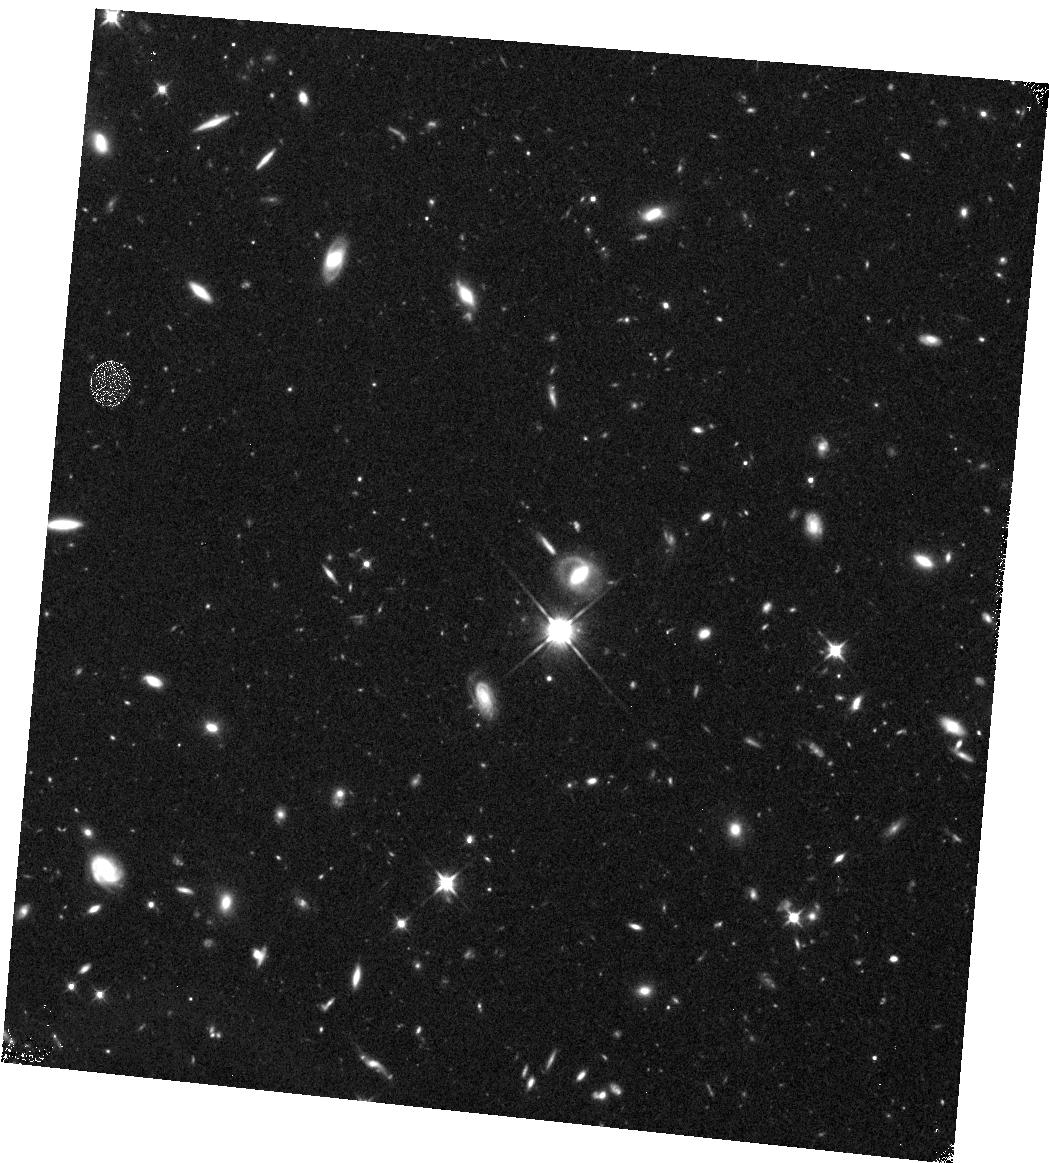
Target: GD133
Instrument: WFC3/IR
Filter: F110W
Exposure: 43 min
Observation ID: hst_11148_10_wfc3_ir_f110w_ia0k10

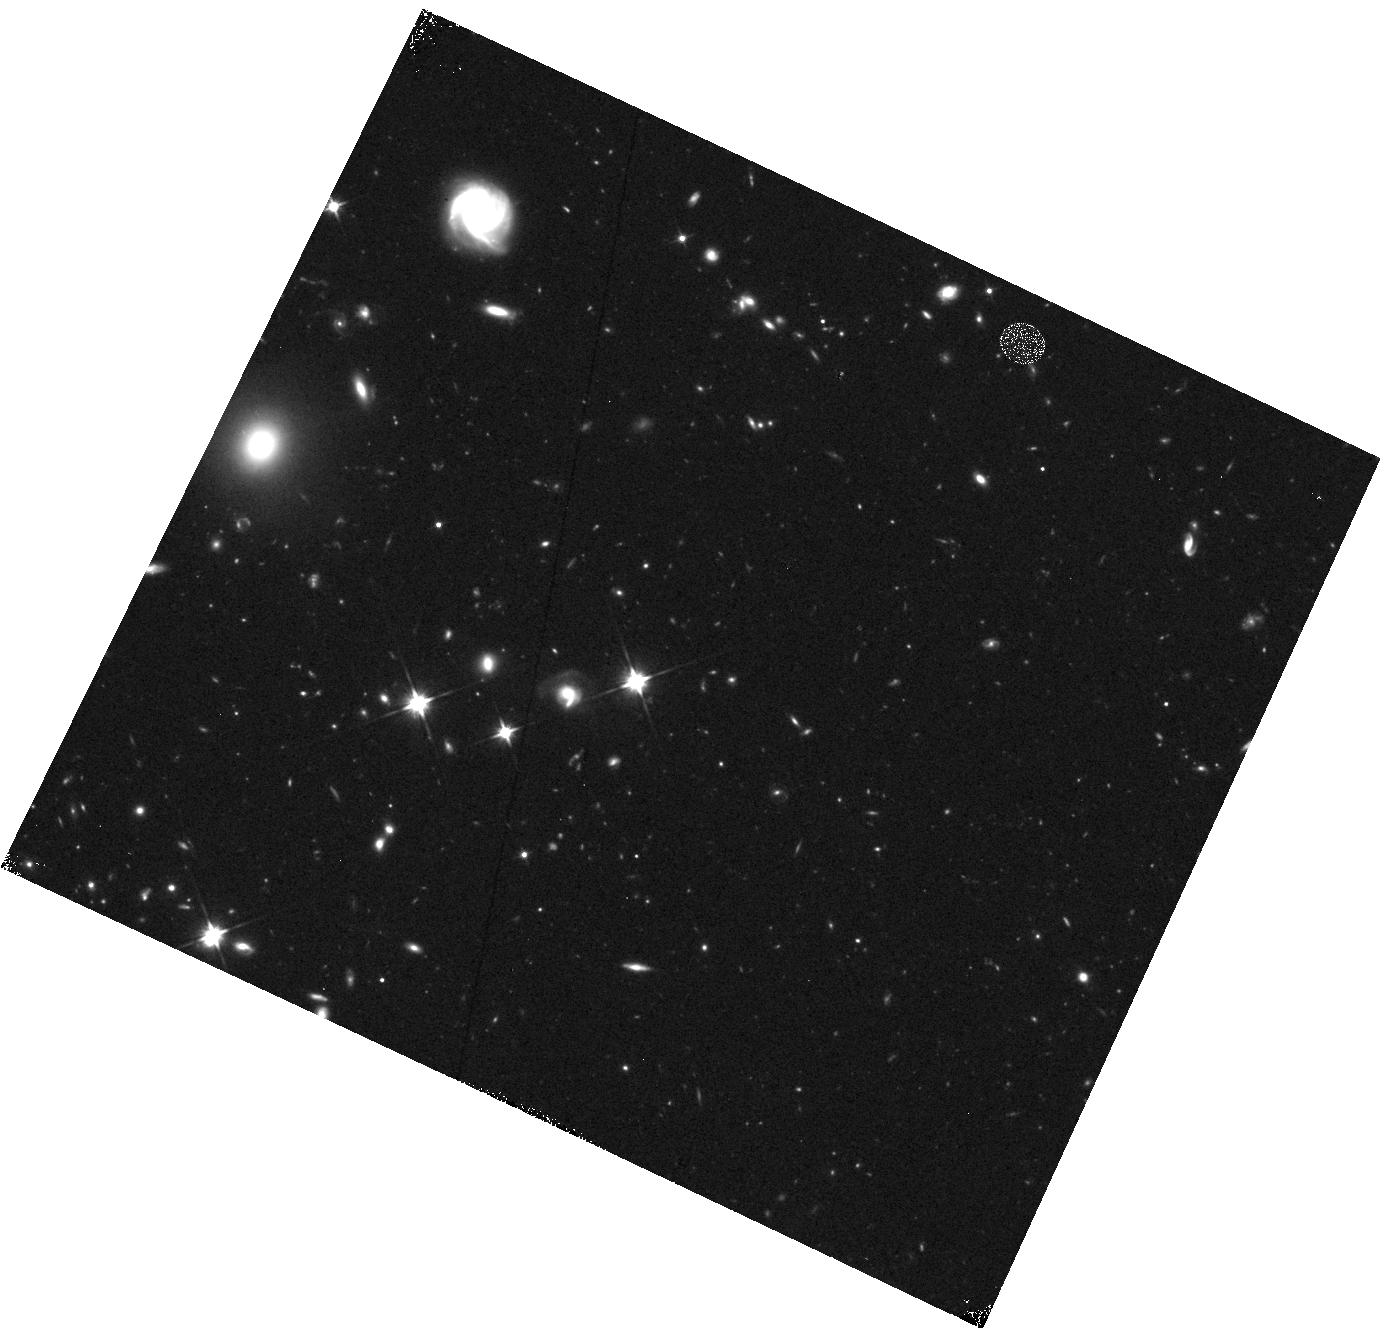
Target: GD56
Instrument: WFC3/IR
Filter: F110W
Exposure: 43 min
Observation ID: hst_11148_04_wfc3_ir_f110w_ia0k04

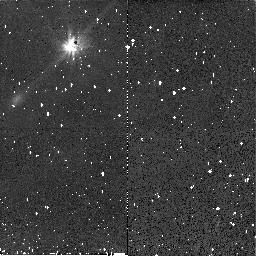
Target: G167-8
Instrument: NICMOS/NIC2
Filter: F110W
Exposure: 29 min
Observation ID: na0k15010

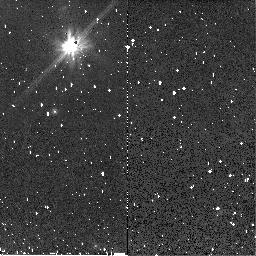
Target: WD2115-560
Instrument: NICMOS/NIC2
Filter: F110W
Exposure: 29 min
Observation ID: na0k07010

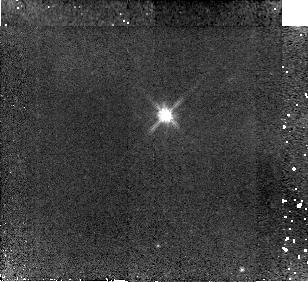
Target: SDSSJ122859.93+104033
Instrument: NICMOS/NIC2
Filter: F110W
Exposure: 43 min
Observation ID: na0k17010

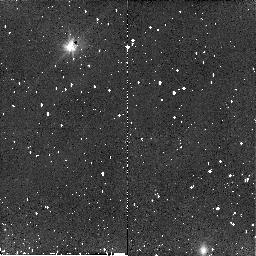
Target: GD362
Instrument: NICMOS/NIC2
Filter: F110W
Exposure: 29 min
Observation ID: na0k03010

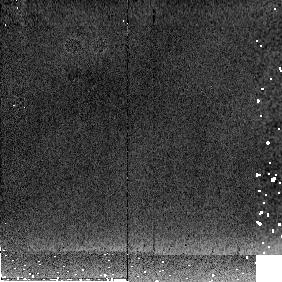
Target: SDSSJ122859.93+104033
Instrument: NICMOS/NIC2
Filter: F205W
Exposure: 2 min
Observation ID: na0k18020

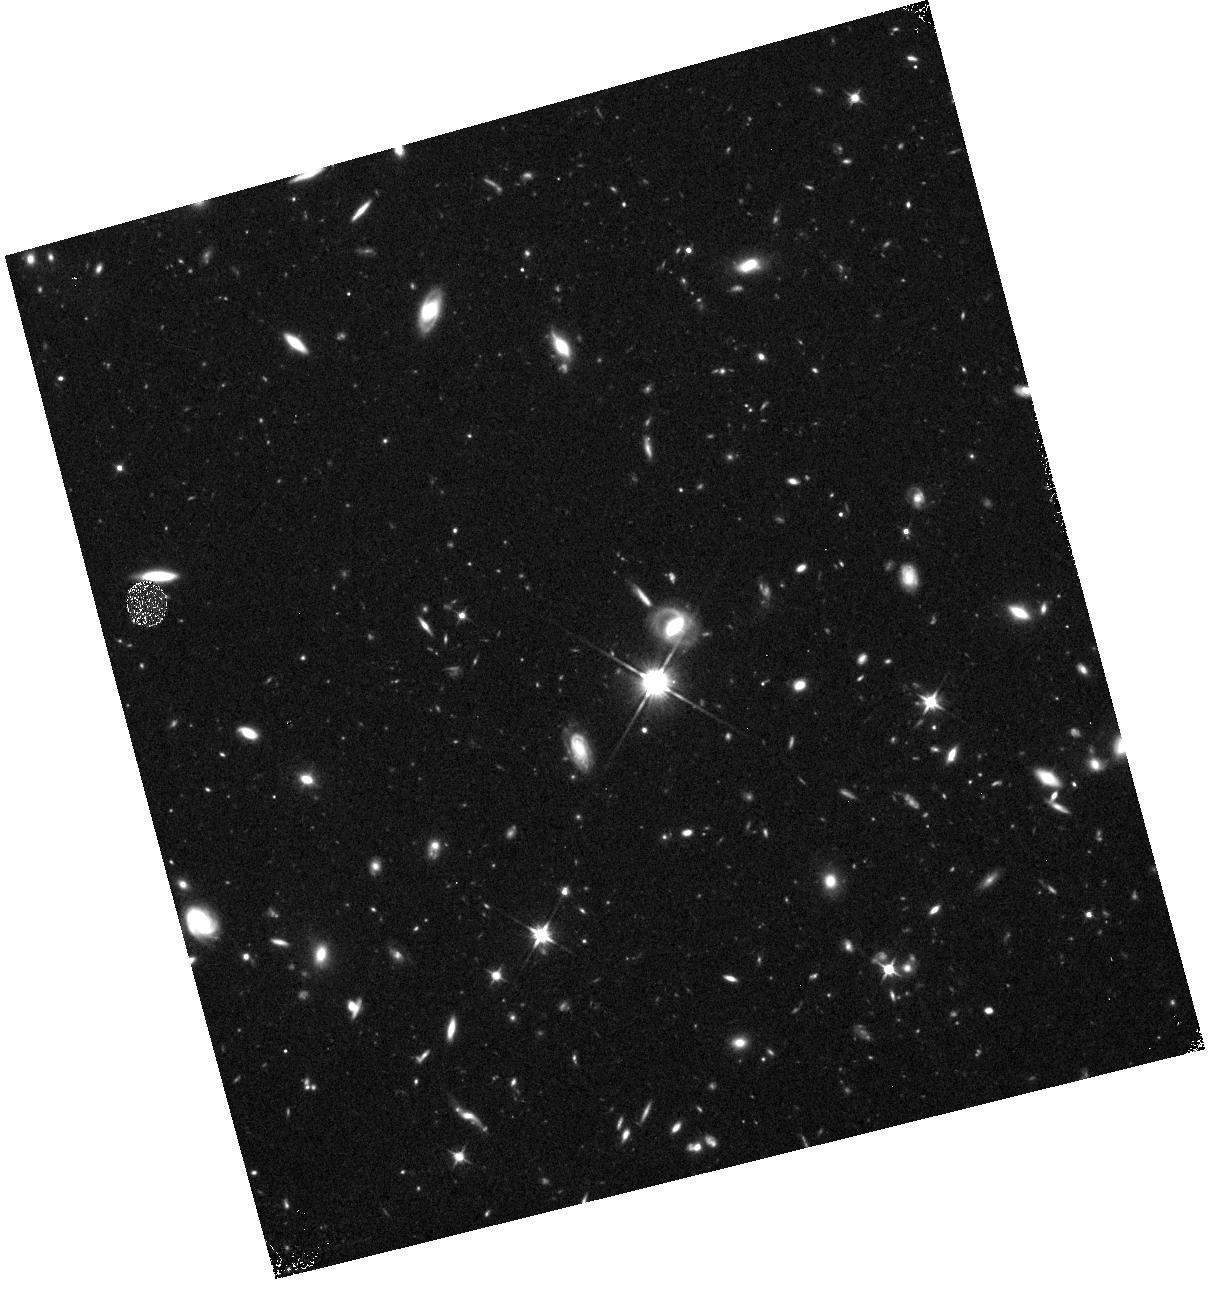
Target: GD133
Instrument: WFC3/IR
Filter: F110W
Exposure: 43 min
Observation ID: hst_11148_11_wfc3_ir_f110w_ia0k11

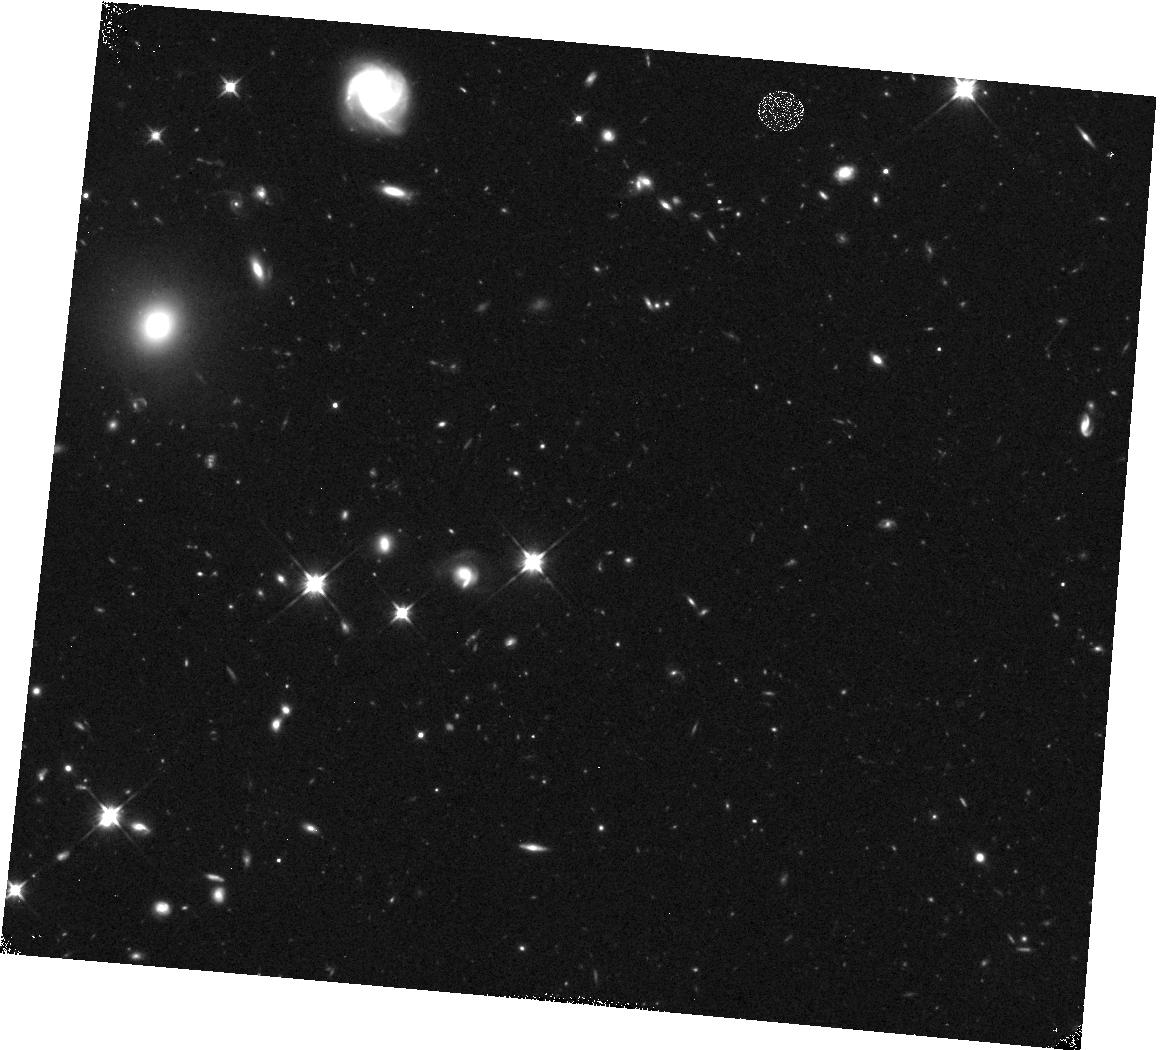
Target: GD56
Instrument: WFC3/IR
Filter: F110W
Exposure: 43 min
Observation ID: hst_11148_05_wfc3_ir_f110w_ia0k05

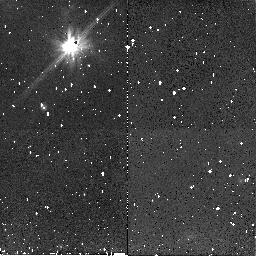
Target: WD2115-560
Instrument: NICMOS/NIC2
Filter: F110W
Exposure: 29 min
Observation ID: na0k08010

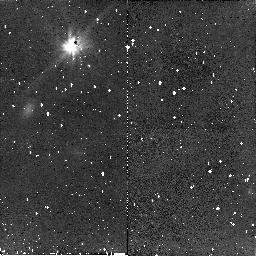
Target: G167-8
Instrument: NICMOS/NIC2
Filter: F110W
Exposure: 29 min
Observation ID: na0k14010

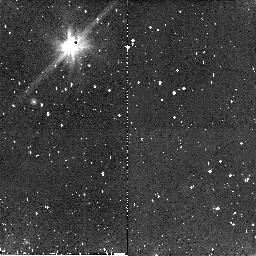
Target: WD2115-560
Instrument: NICMOS/NIC2
Filter: F110W
Exposure: 29 min
Observation ID: na0k09010

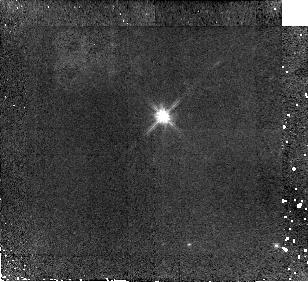
Target: SDSSJ122859.93+104033
Instrument: NICMOS/NIC2
Filter: F110W
Exposure: 43 min
Observation ID: na0k16010

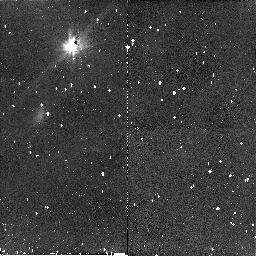
Target: G167-8
Instrument: NICMOS/NIC2
Filter: F110W
Exposure: 29 min
Observation ID: na0k13010

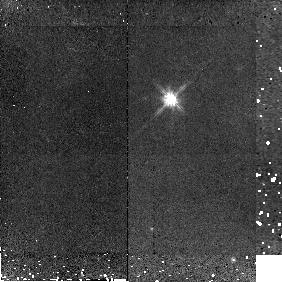
Target: SDSSJ122859.93+104033
Instrument: NICMOS/NIC2
Filter: F110W
Exposure: 26 min
Observation ID: na0k18010

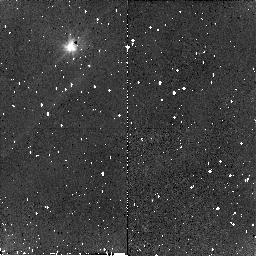
Target: GD362
Instrument: NICMOS/NIC2
Filter: F110W
Exposure: 29 min
Observation ID: na0k01010

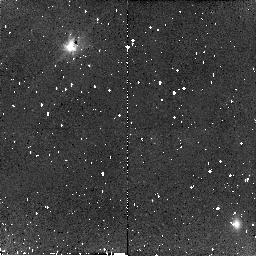
Target: GD362
Instrument: NICMOS/NIC2
Filter: F110W
Exposure: 29 min
Observation ID: na0k02010

High Contrast Imaging of Dusty White Dwarfs (PI: Debes, John Henry)

For the past 18 years, only one white dwarf with a circumstellar dust disk was known to exist. In the last two years, six new disks have been discovered. Since all material inwards of a few AU should be scoured clean during post main sequence evolution, the primary explanation is the presence of a planetary system that is perturbing relic planetesimals into the tidal disruption radius of the white dwarf. Dusty disks around white dwarfs should be markers for planets and we propose to use high contrast imaging to search for faint companions down to 6 M_$J$ that may be feeding the disks. White dwarfs are uniquely suited for planet searches, where the planet/white dwarf contrast is less than for main sequence stars.